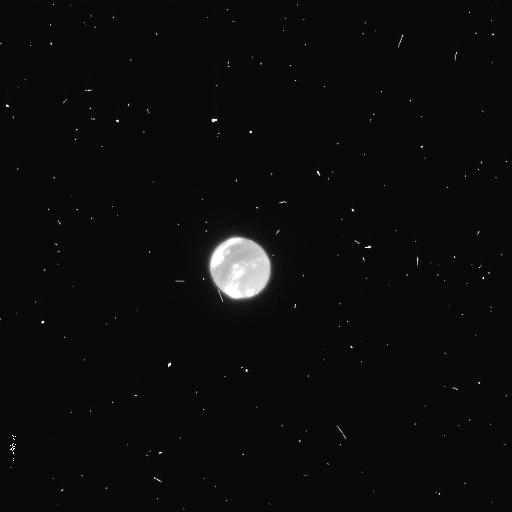
Target: NEPTUNE
Instrument: WFC3/UVIS
Filter: F953N
Exposure: 4 min
Observation ID: icsr02rdq

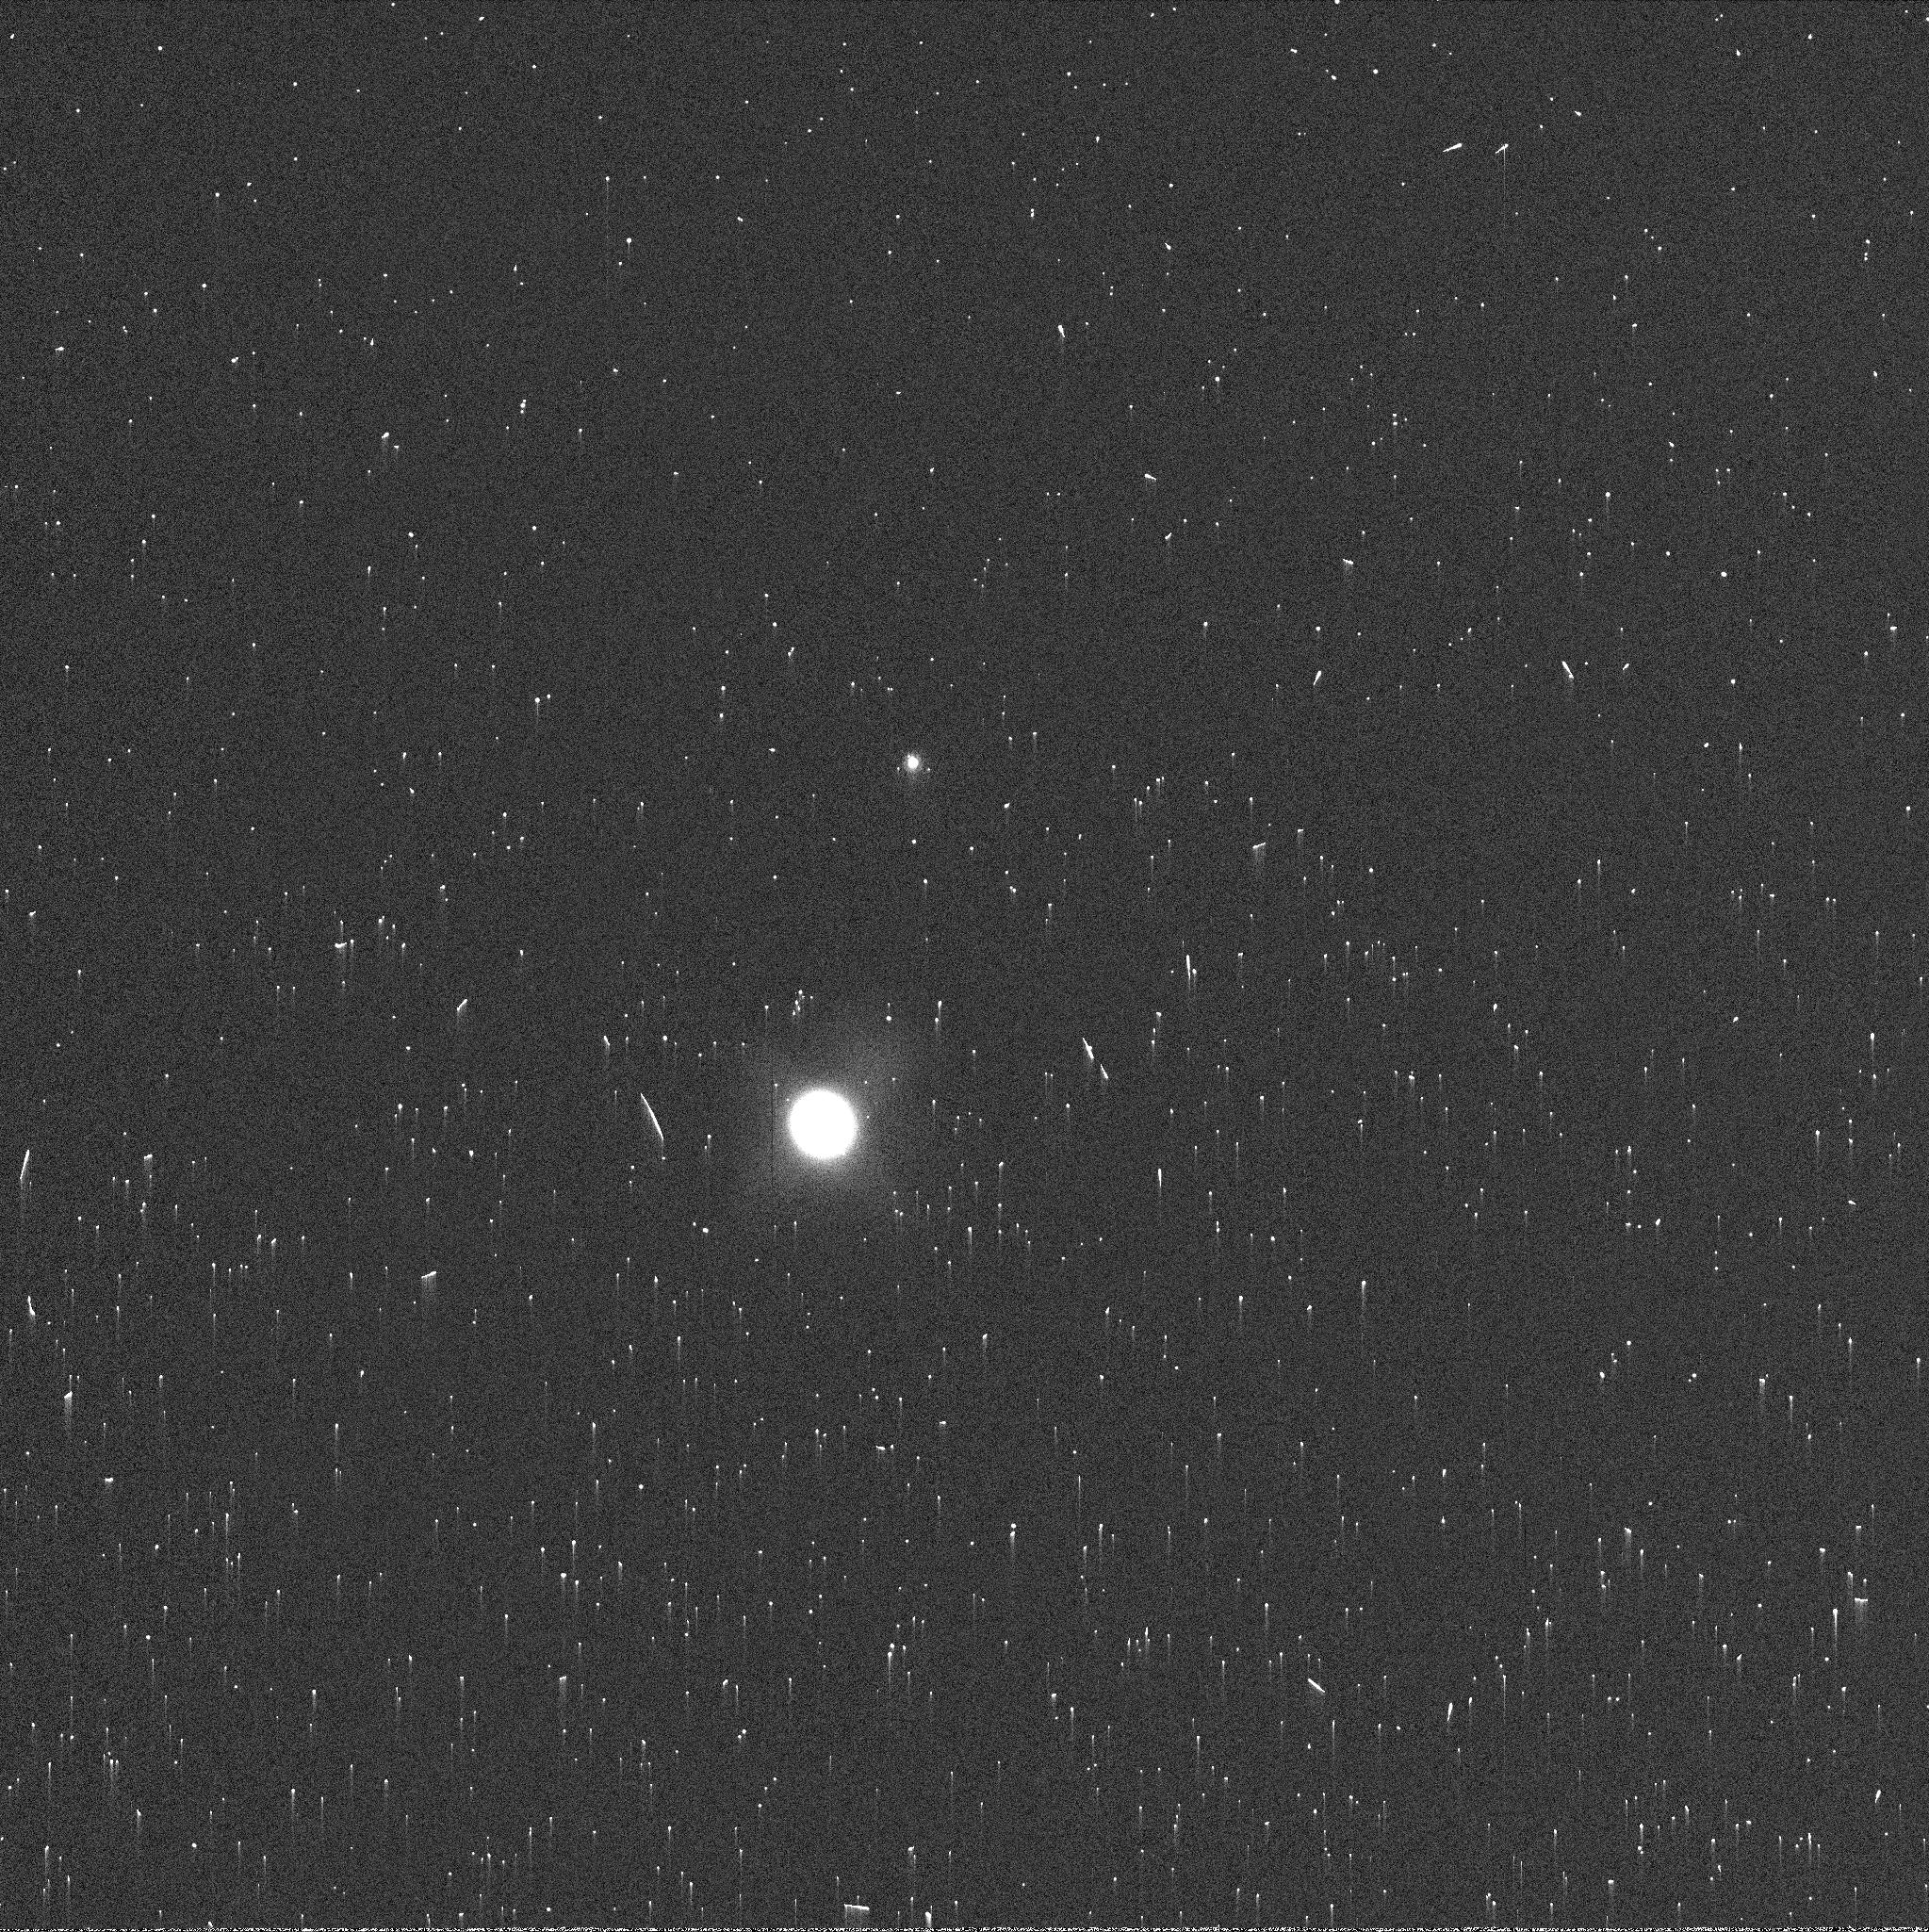
Target: NEPTUNE
Instrument: WFC3/UVIS
Filter: FQ937N
Exposure: 1 min
Observation ID: icsr01l8q

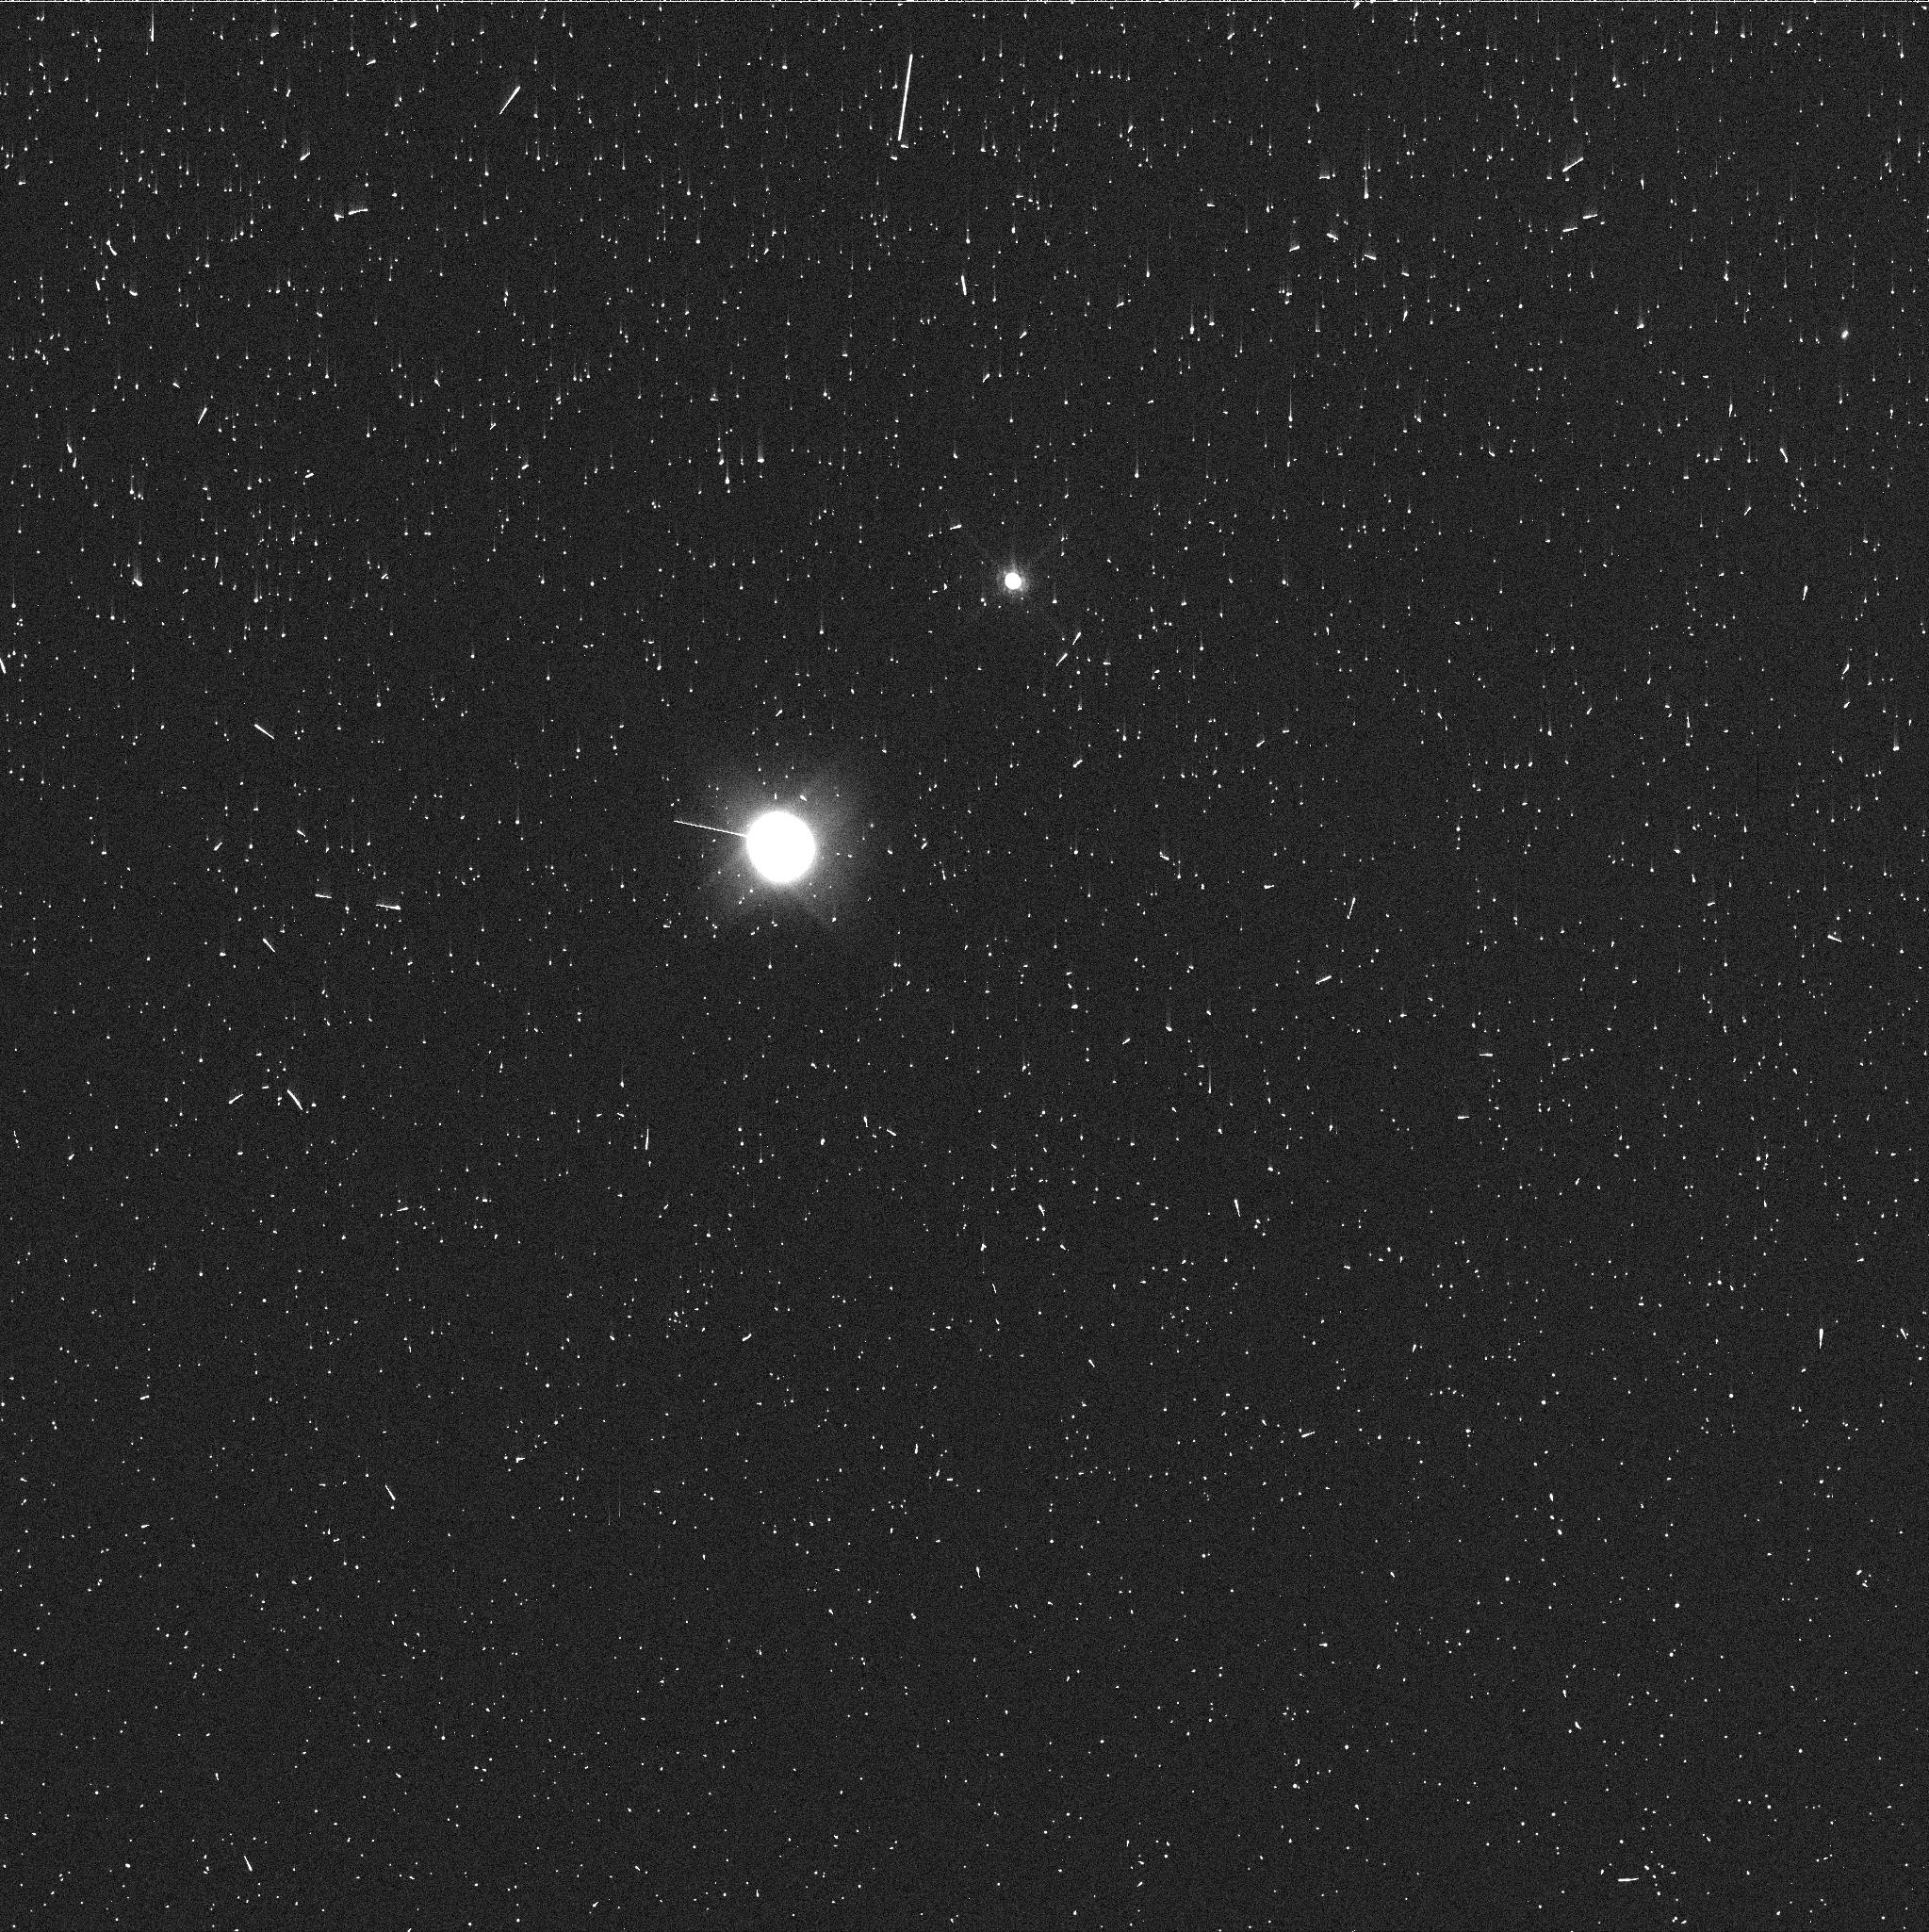
Target: NEPTUNE
Instrument: WFC3/UVIS
Filter: FQ727N
Exposure: 4 min
Observation ID: icsr02riq

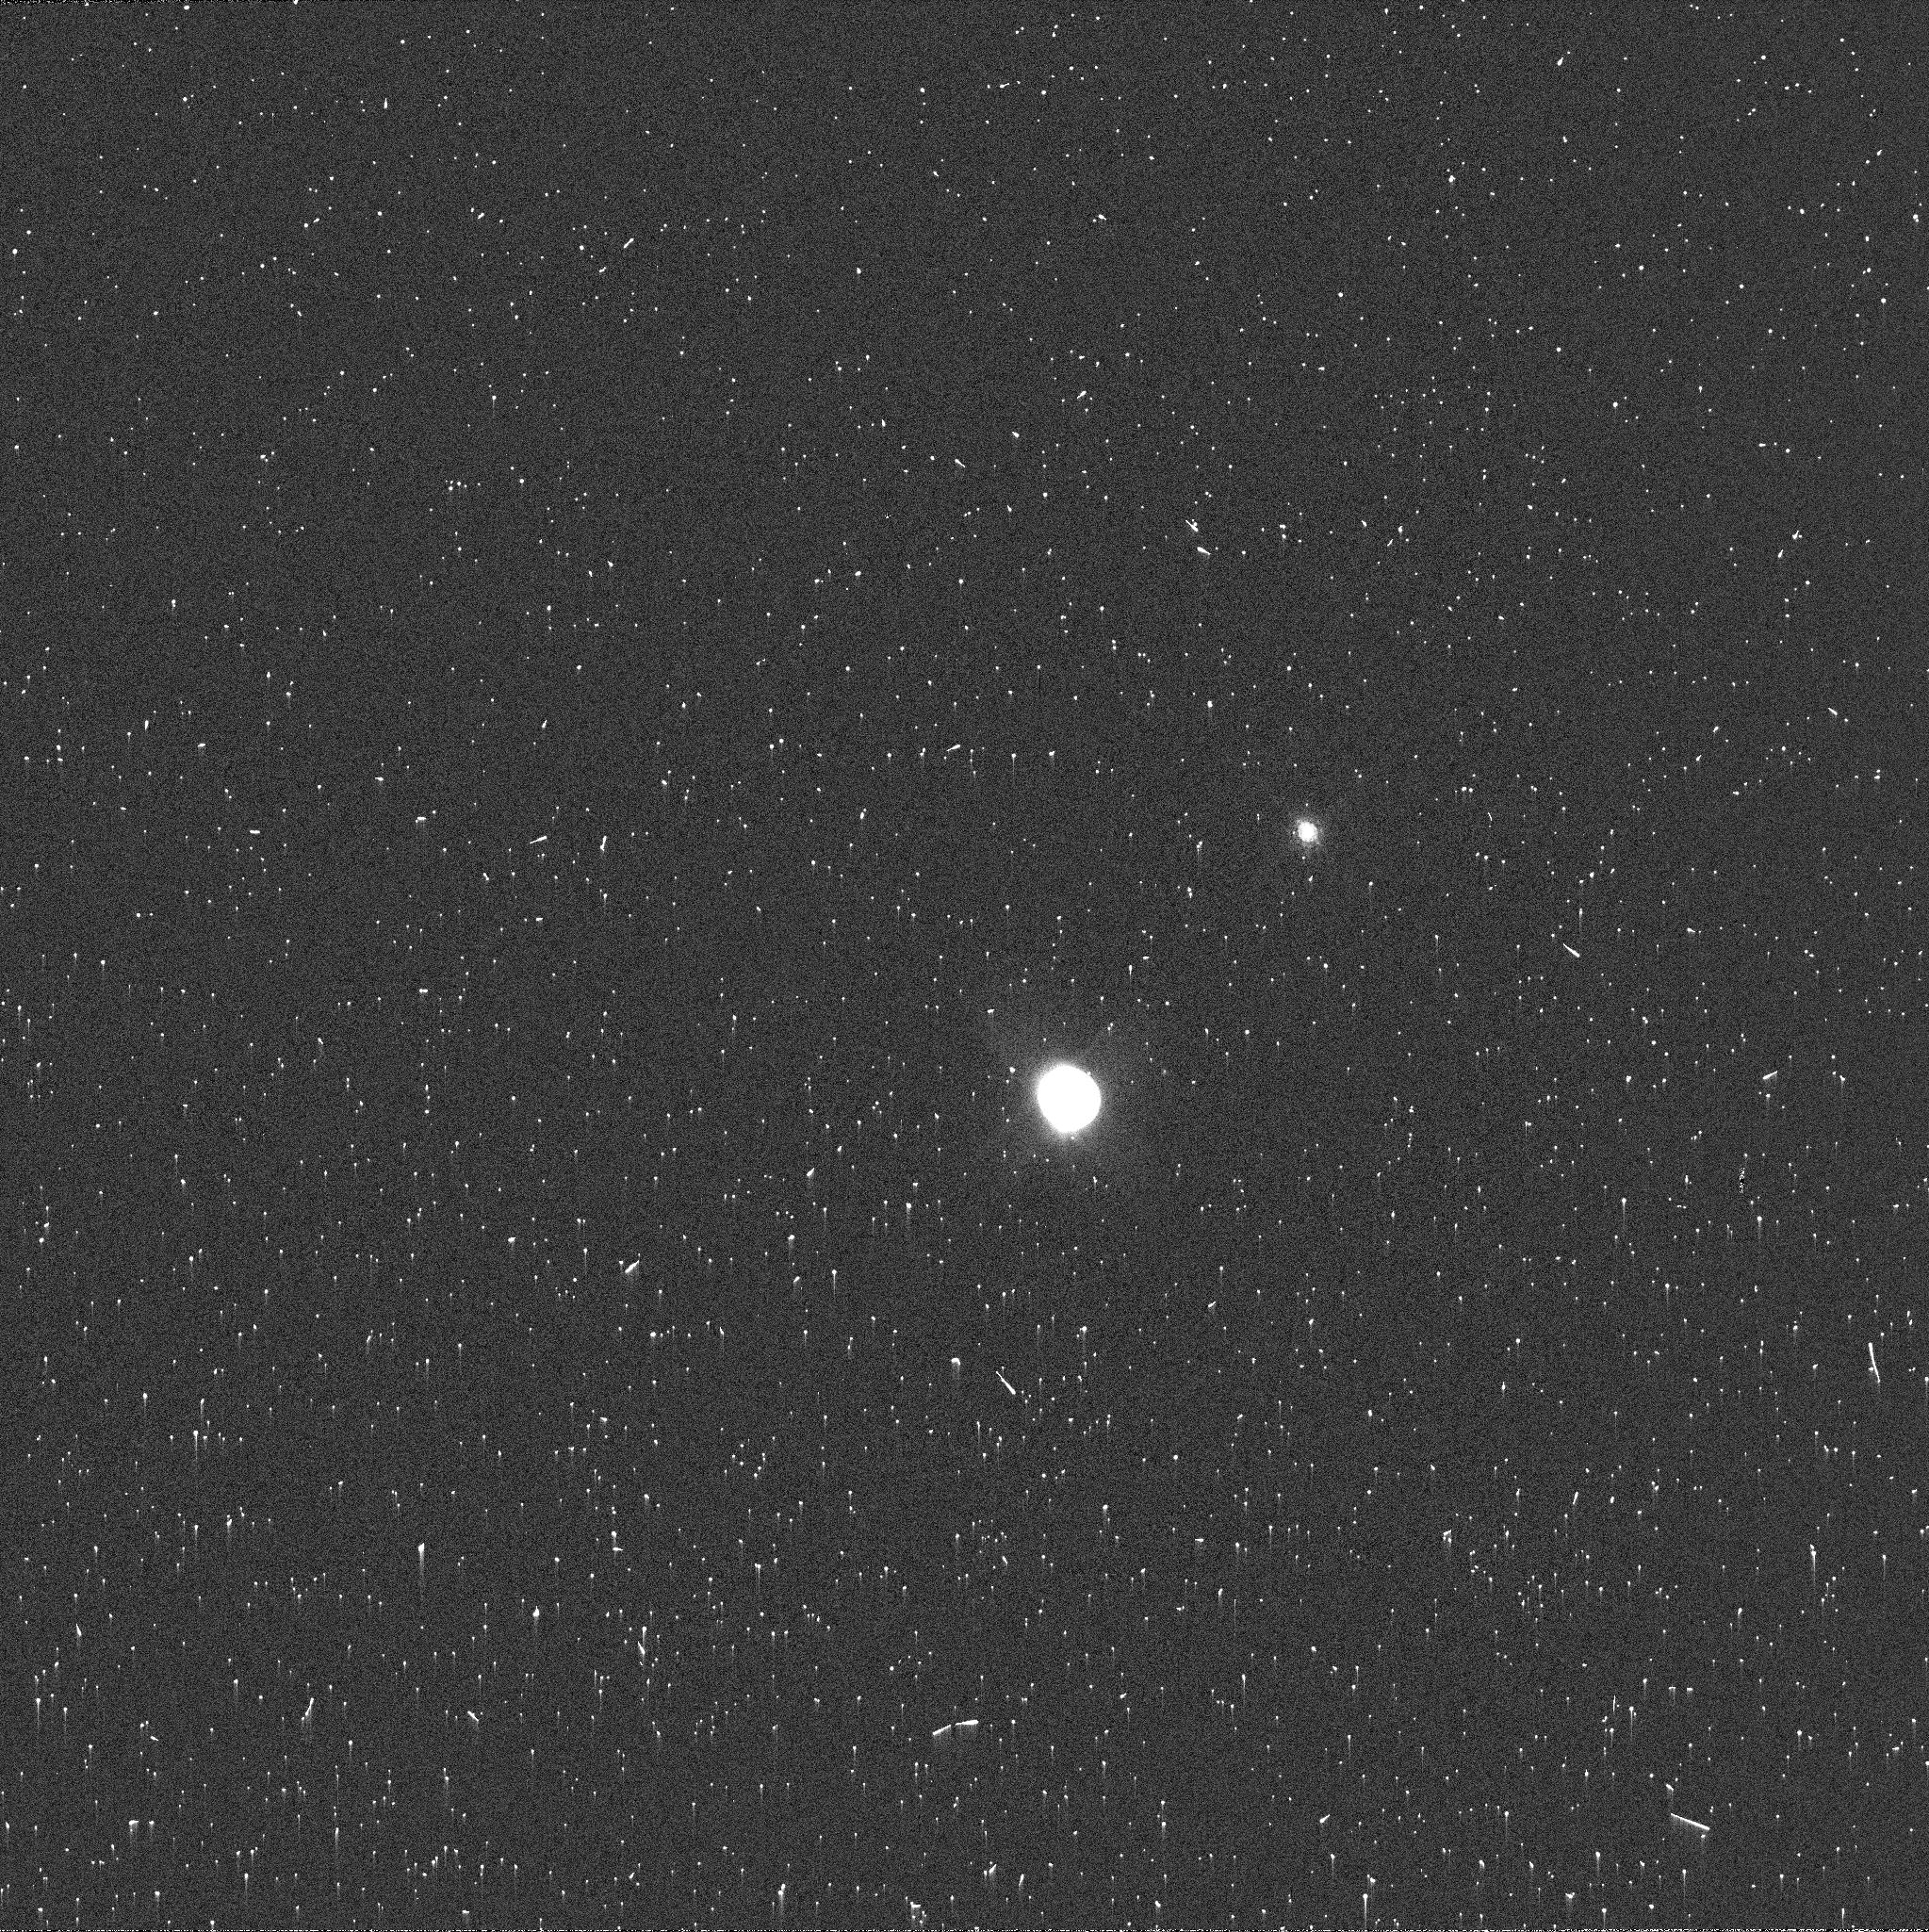
Target: NEPTUNE
Instrument: WFC3/UVIS
Filter: FQ889N
Exposure: 3 min
Observation ID: icsr02rfq

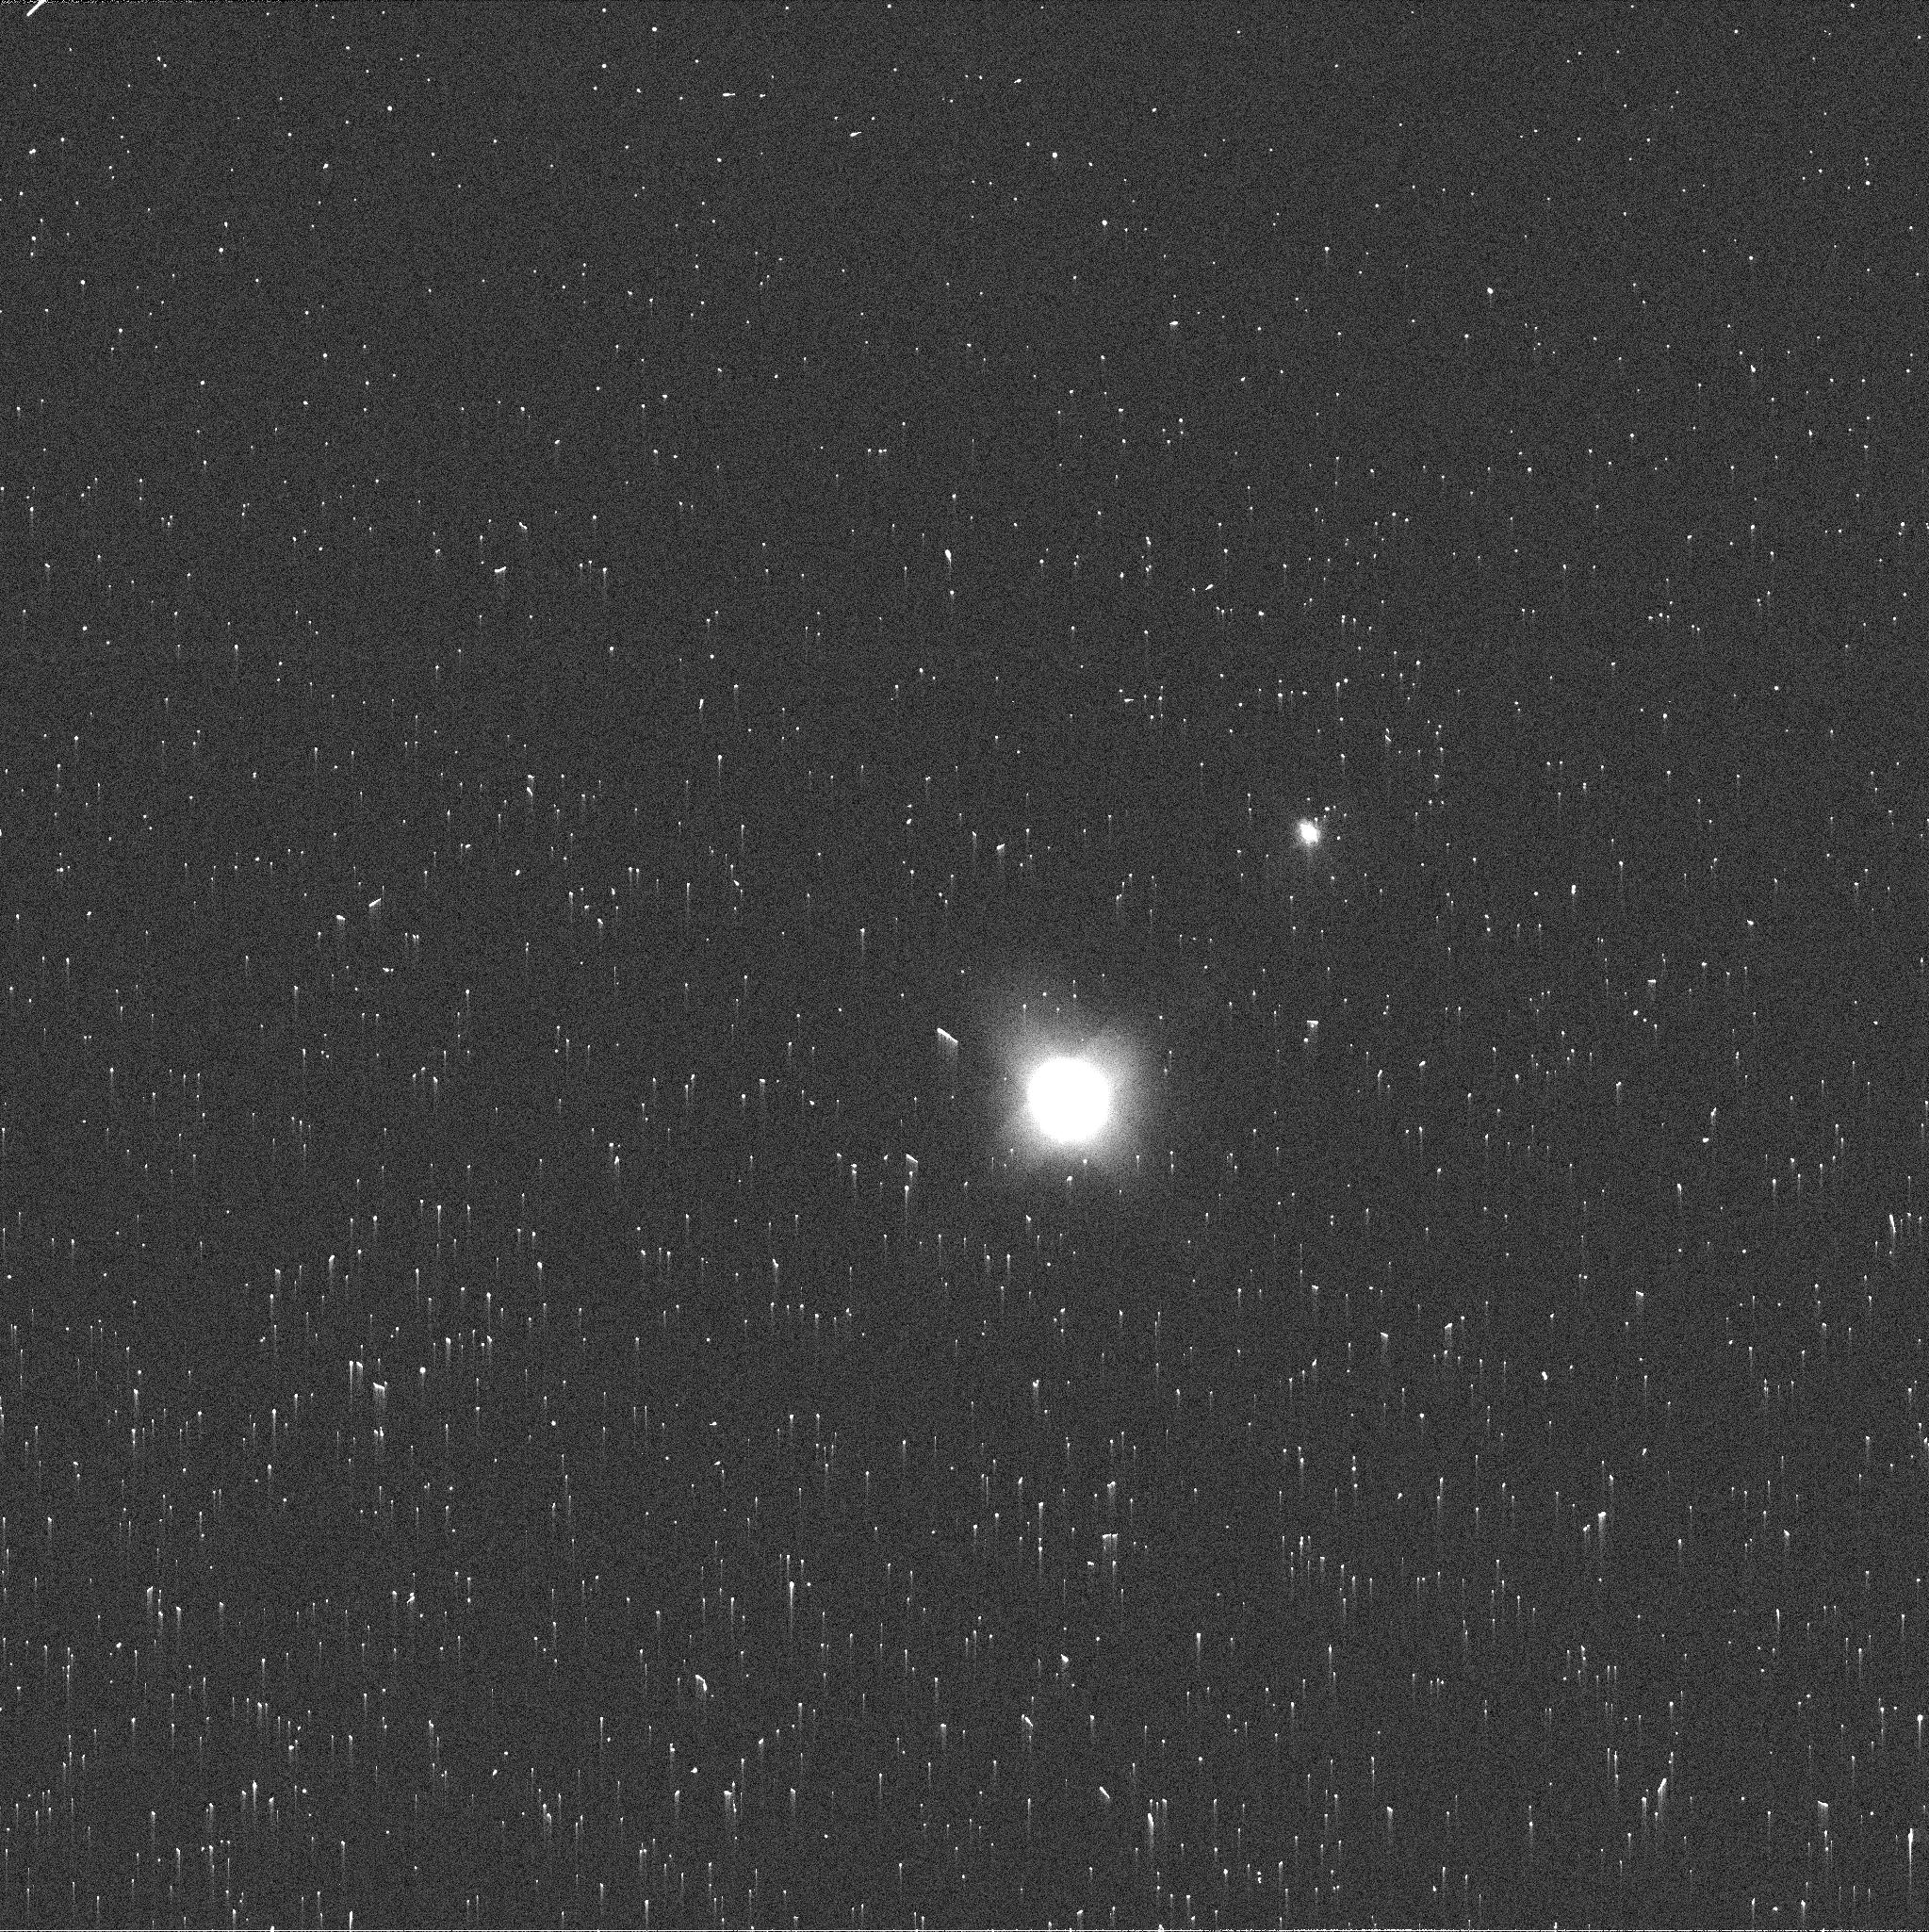
Target: NEPTUNE
Instrument: WFC3/UVIS
Filter: FQ619N
Exposure: 1 min
Observation ID: icsr02req

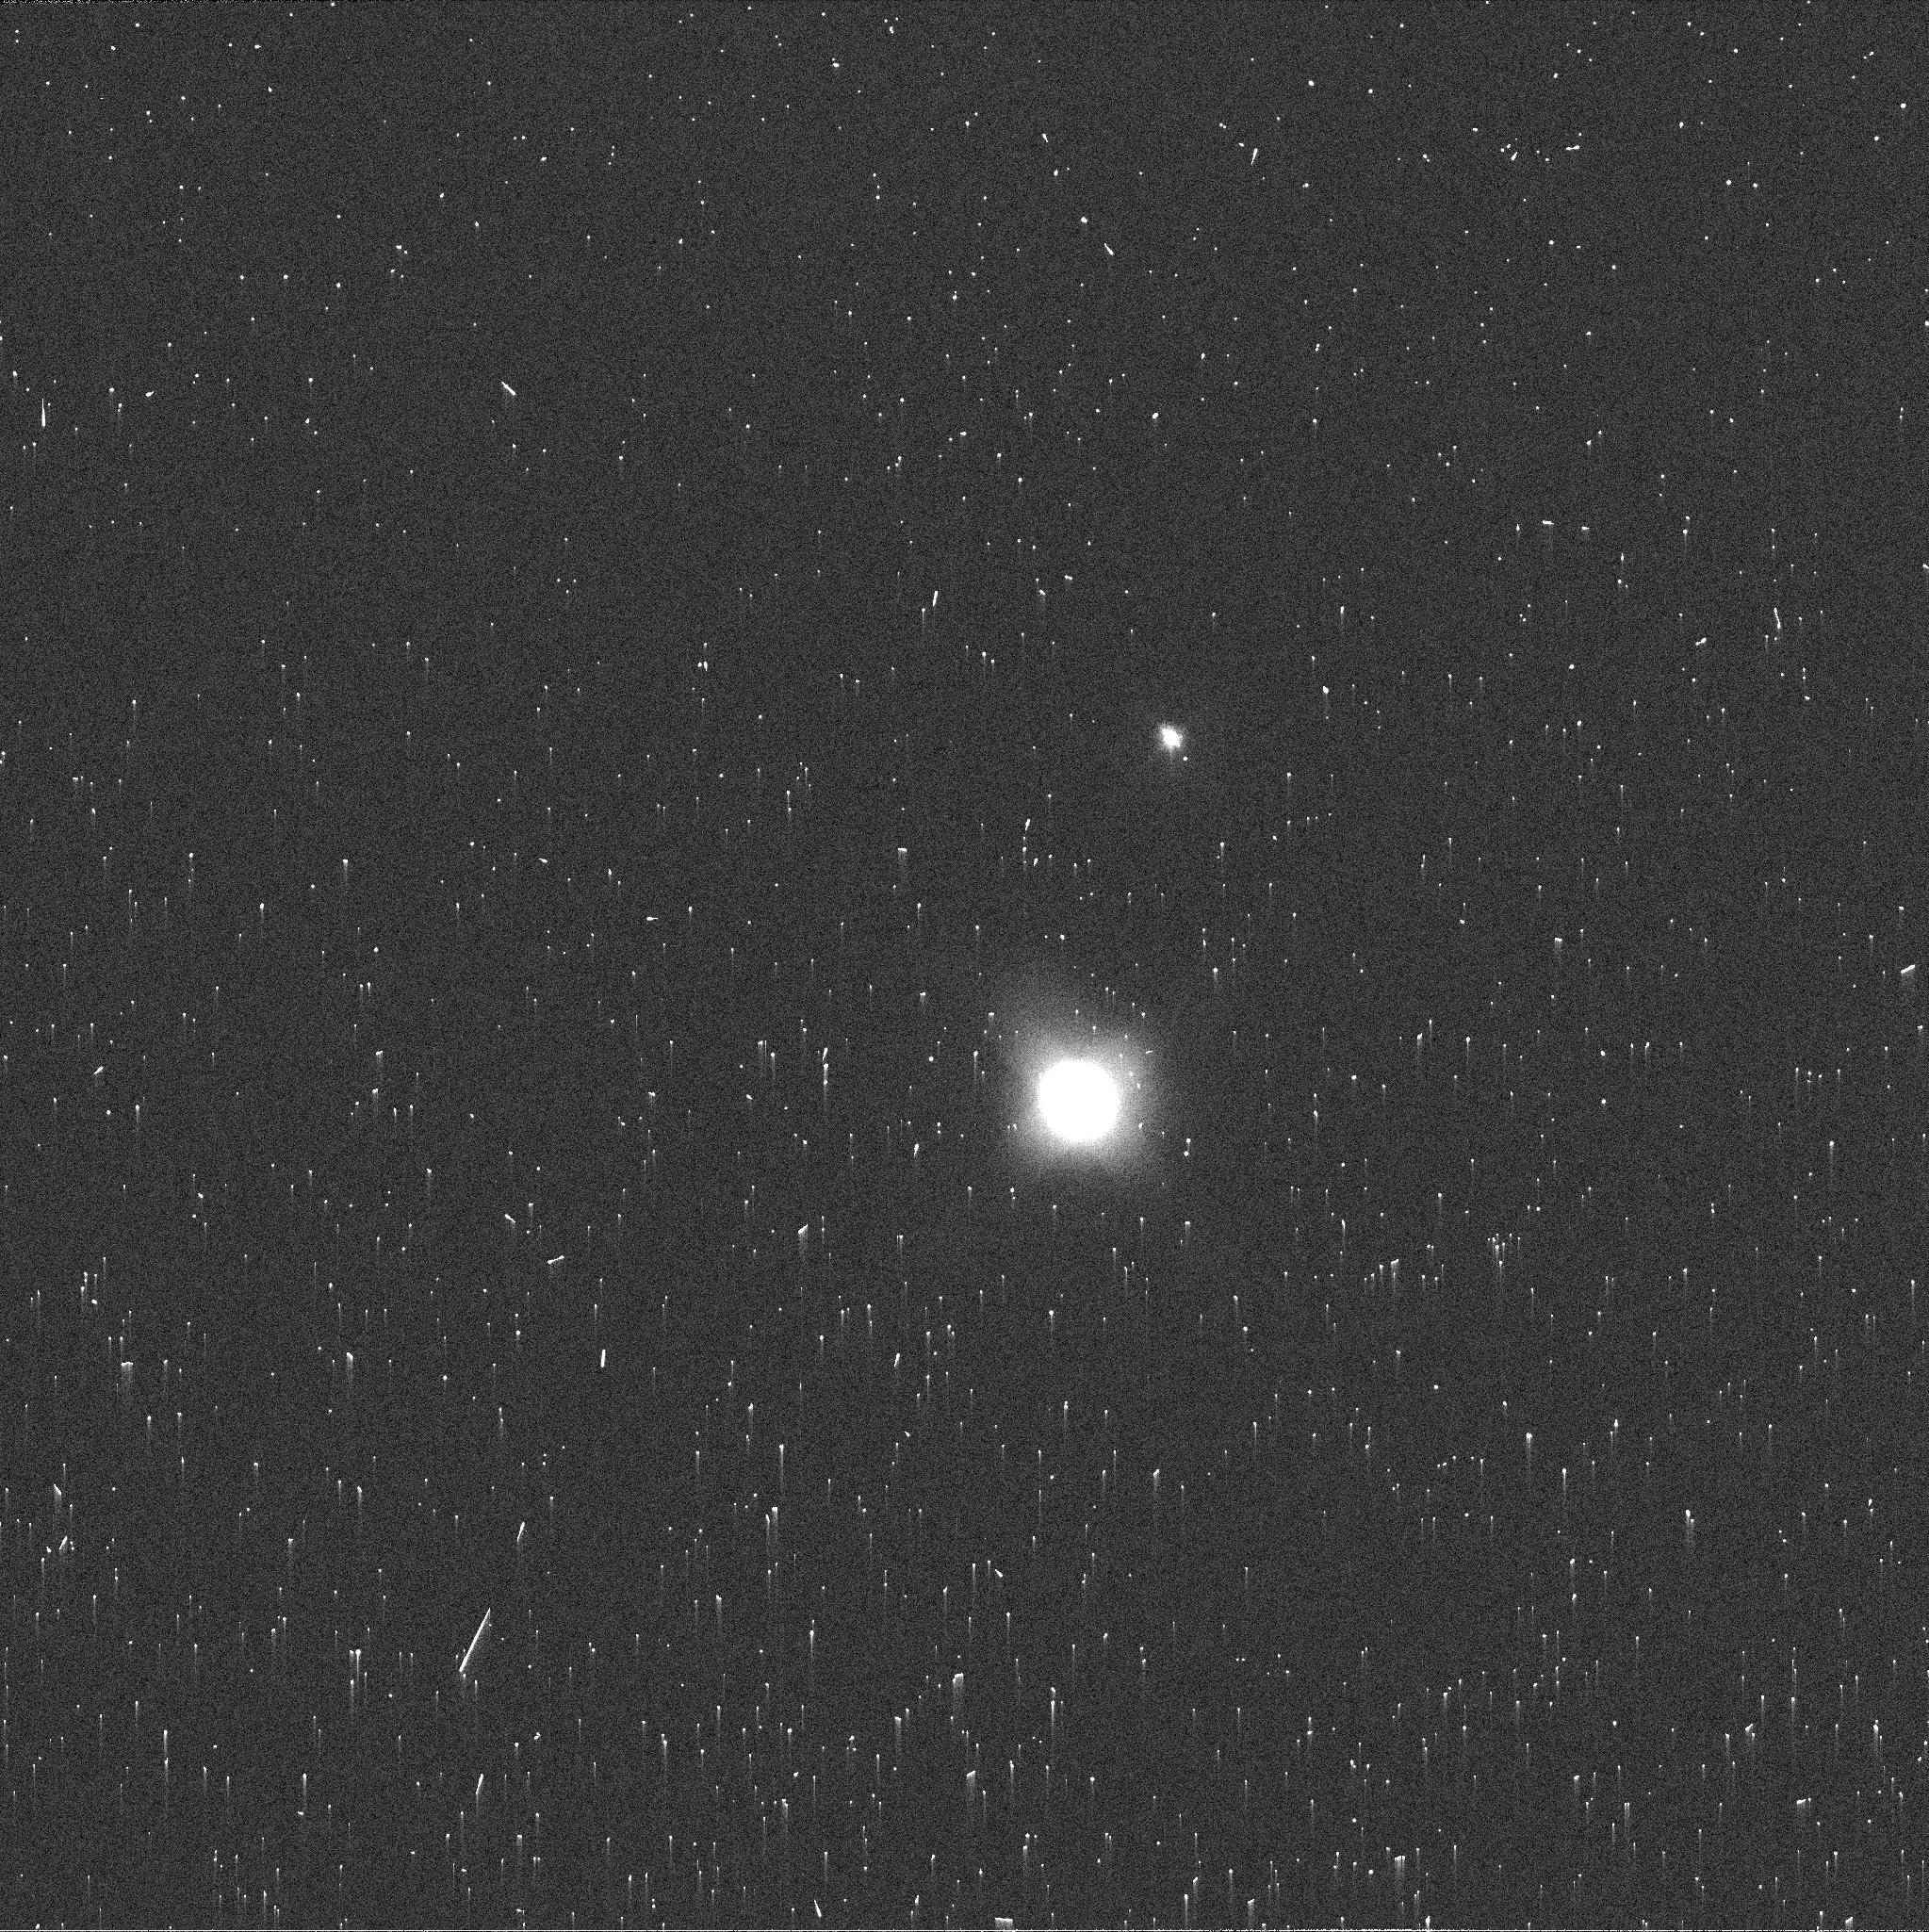
Target: NEPTUNE
Instrument: WFC3/UVIS
Filter: FQ619N
Exposure: 1 min
Observation ID: icsr01l6q

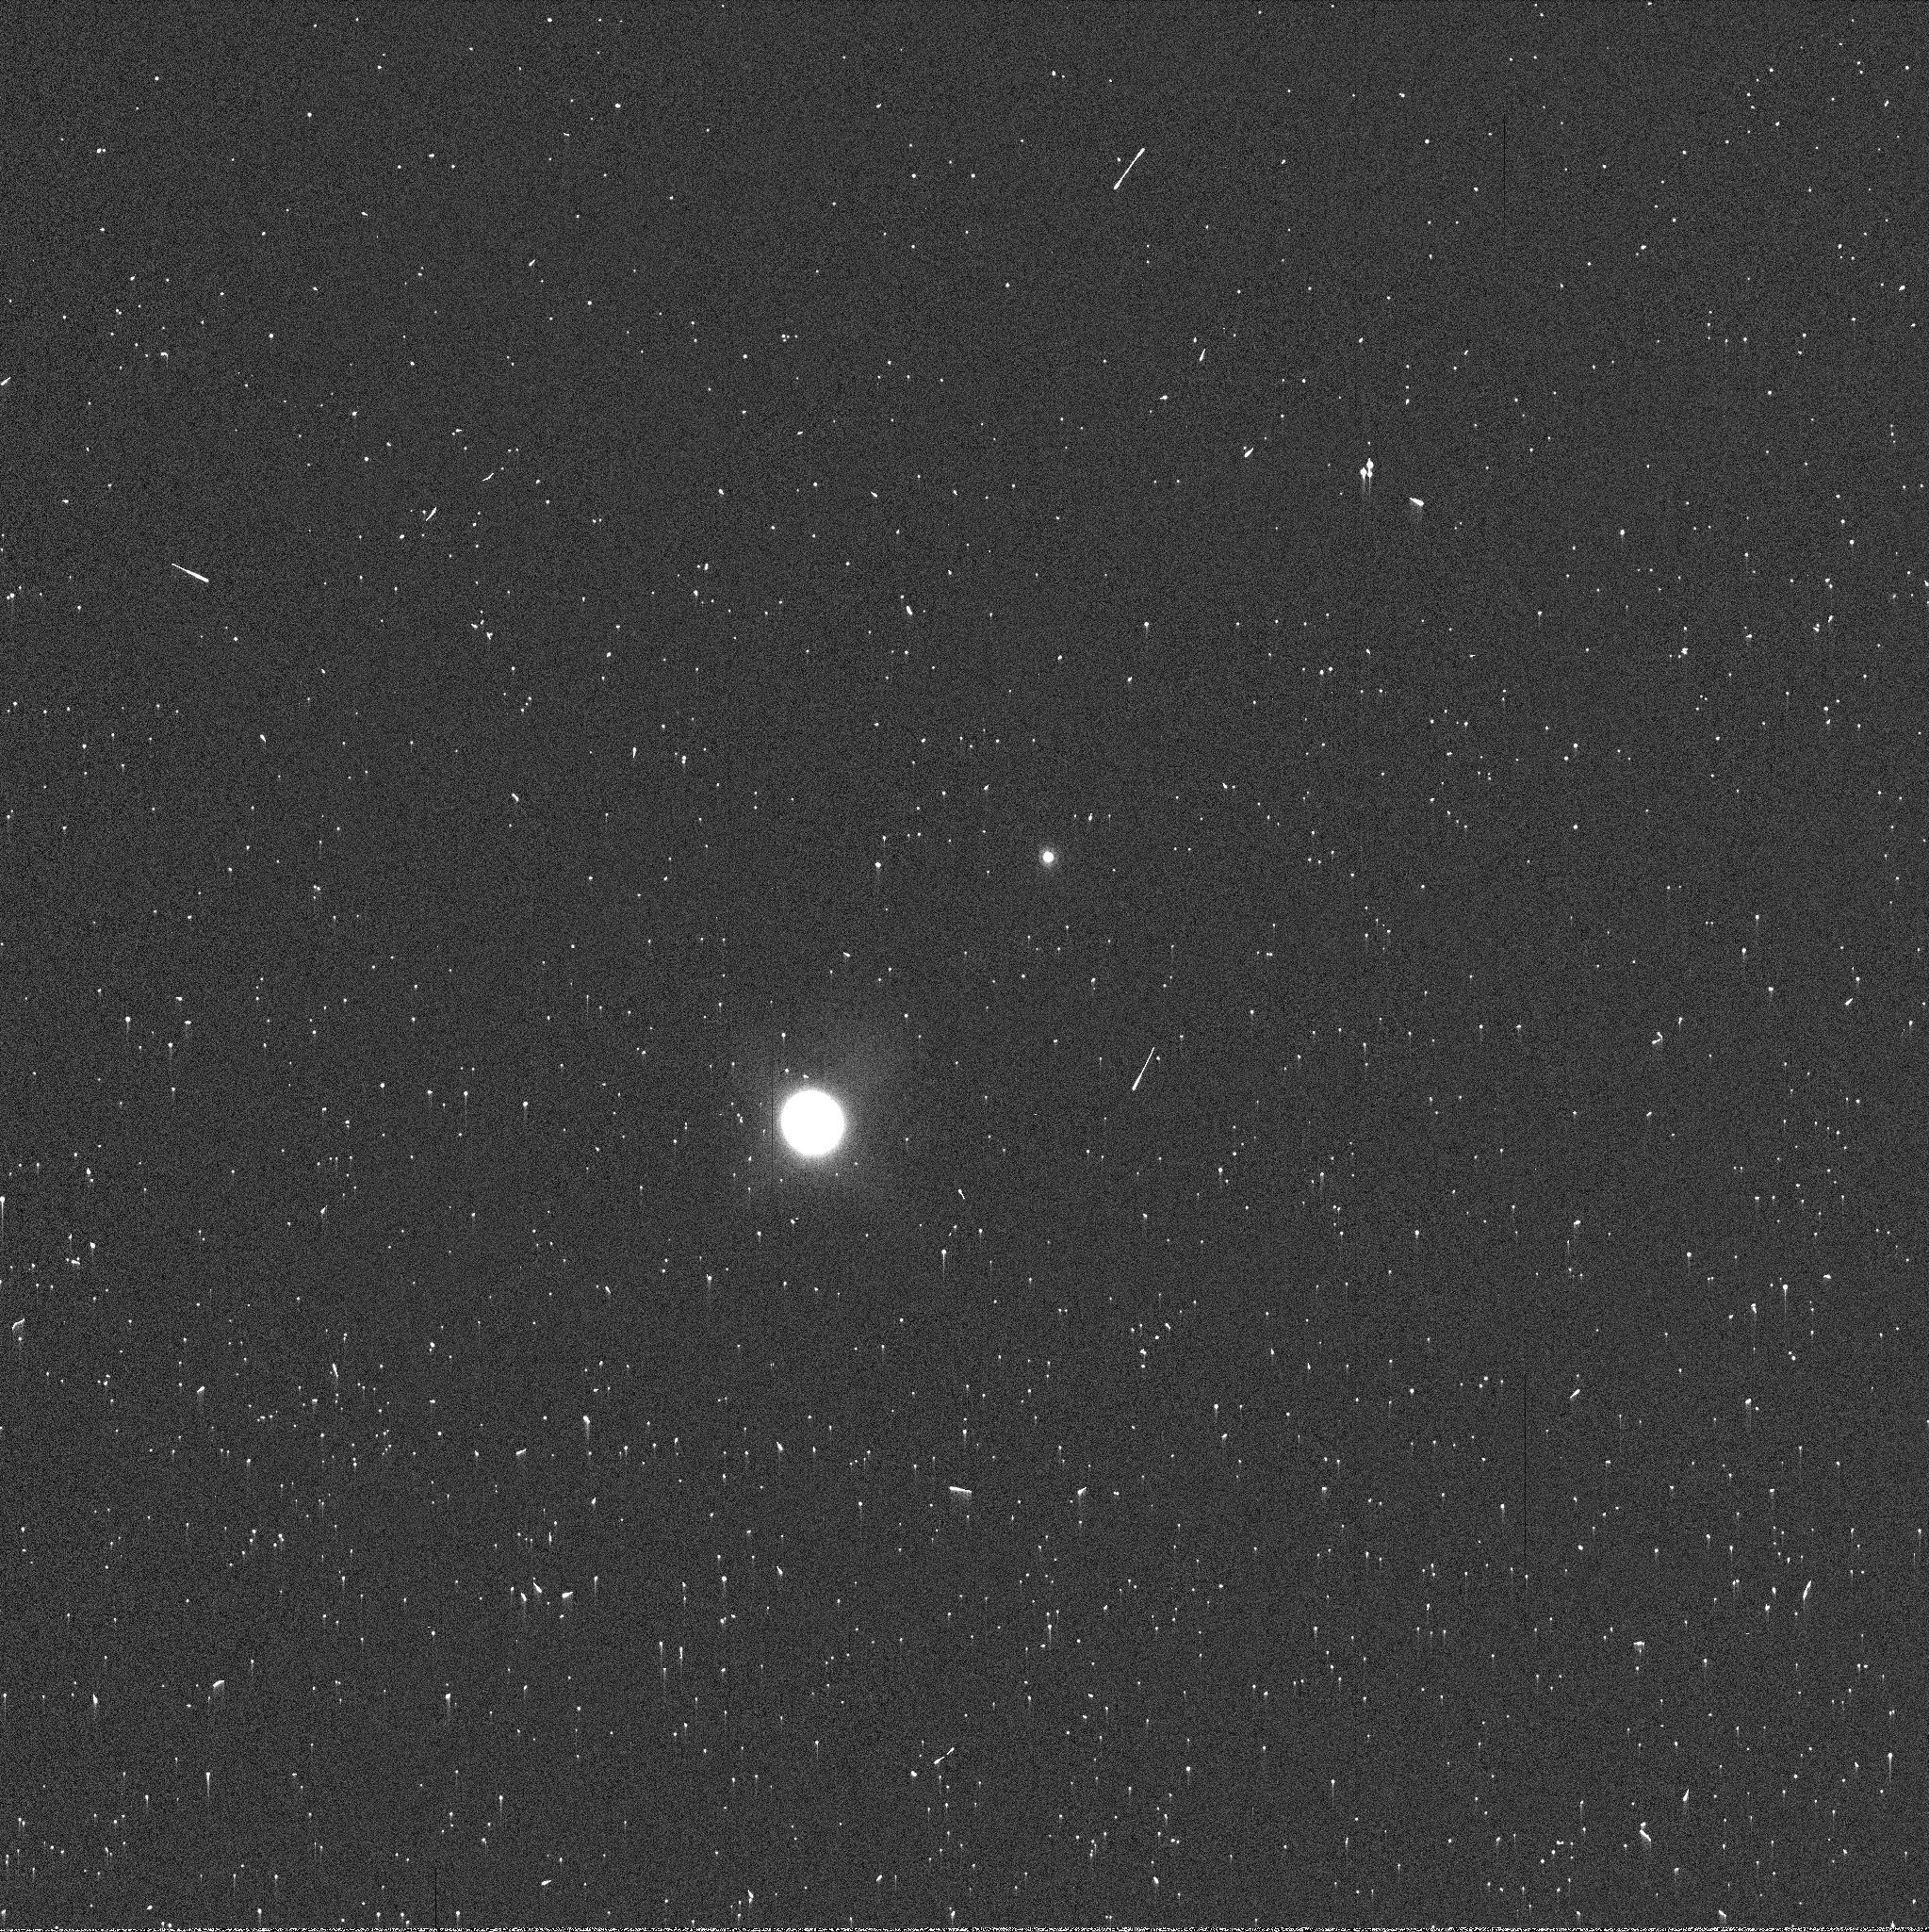
Target: NEPTUNE
Instrument: WFC3/UVIS
Filter: FQ937N
Exposure: 1 min
Observation ID: icsr02rgq

Longitude-resolved maps of Neptunes radio emission (PI: de Pater, Imke)

We request time in the A-configuration to produce longitude/latitude-resolved maps of Neptune at 1.0 cm (Ka-band), 2.0 cm (Ku-band), 3.6 cm (X-band), 6.0 cm (C-band) and 13 cm (S-band). These data will enable us to resolve features on scales as small as 2000 km, essential information to characterize Neptune's atmospheric dynamics, both on global and local scales. Two HST orbits are requested. Quasi-simultaneous HST observations will be used to enhance the scientific return of these data. However, we note that the scientific value of the VLA data alone is very high and does not depend on the HST data. Ideally, the HST data are taken at the same time, but any 2 orbits separated by 24 hrs within a few weeks from the VLA data is acceptable.